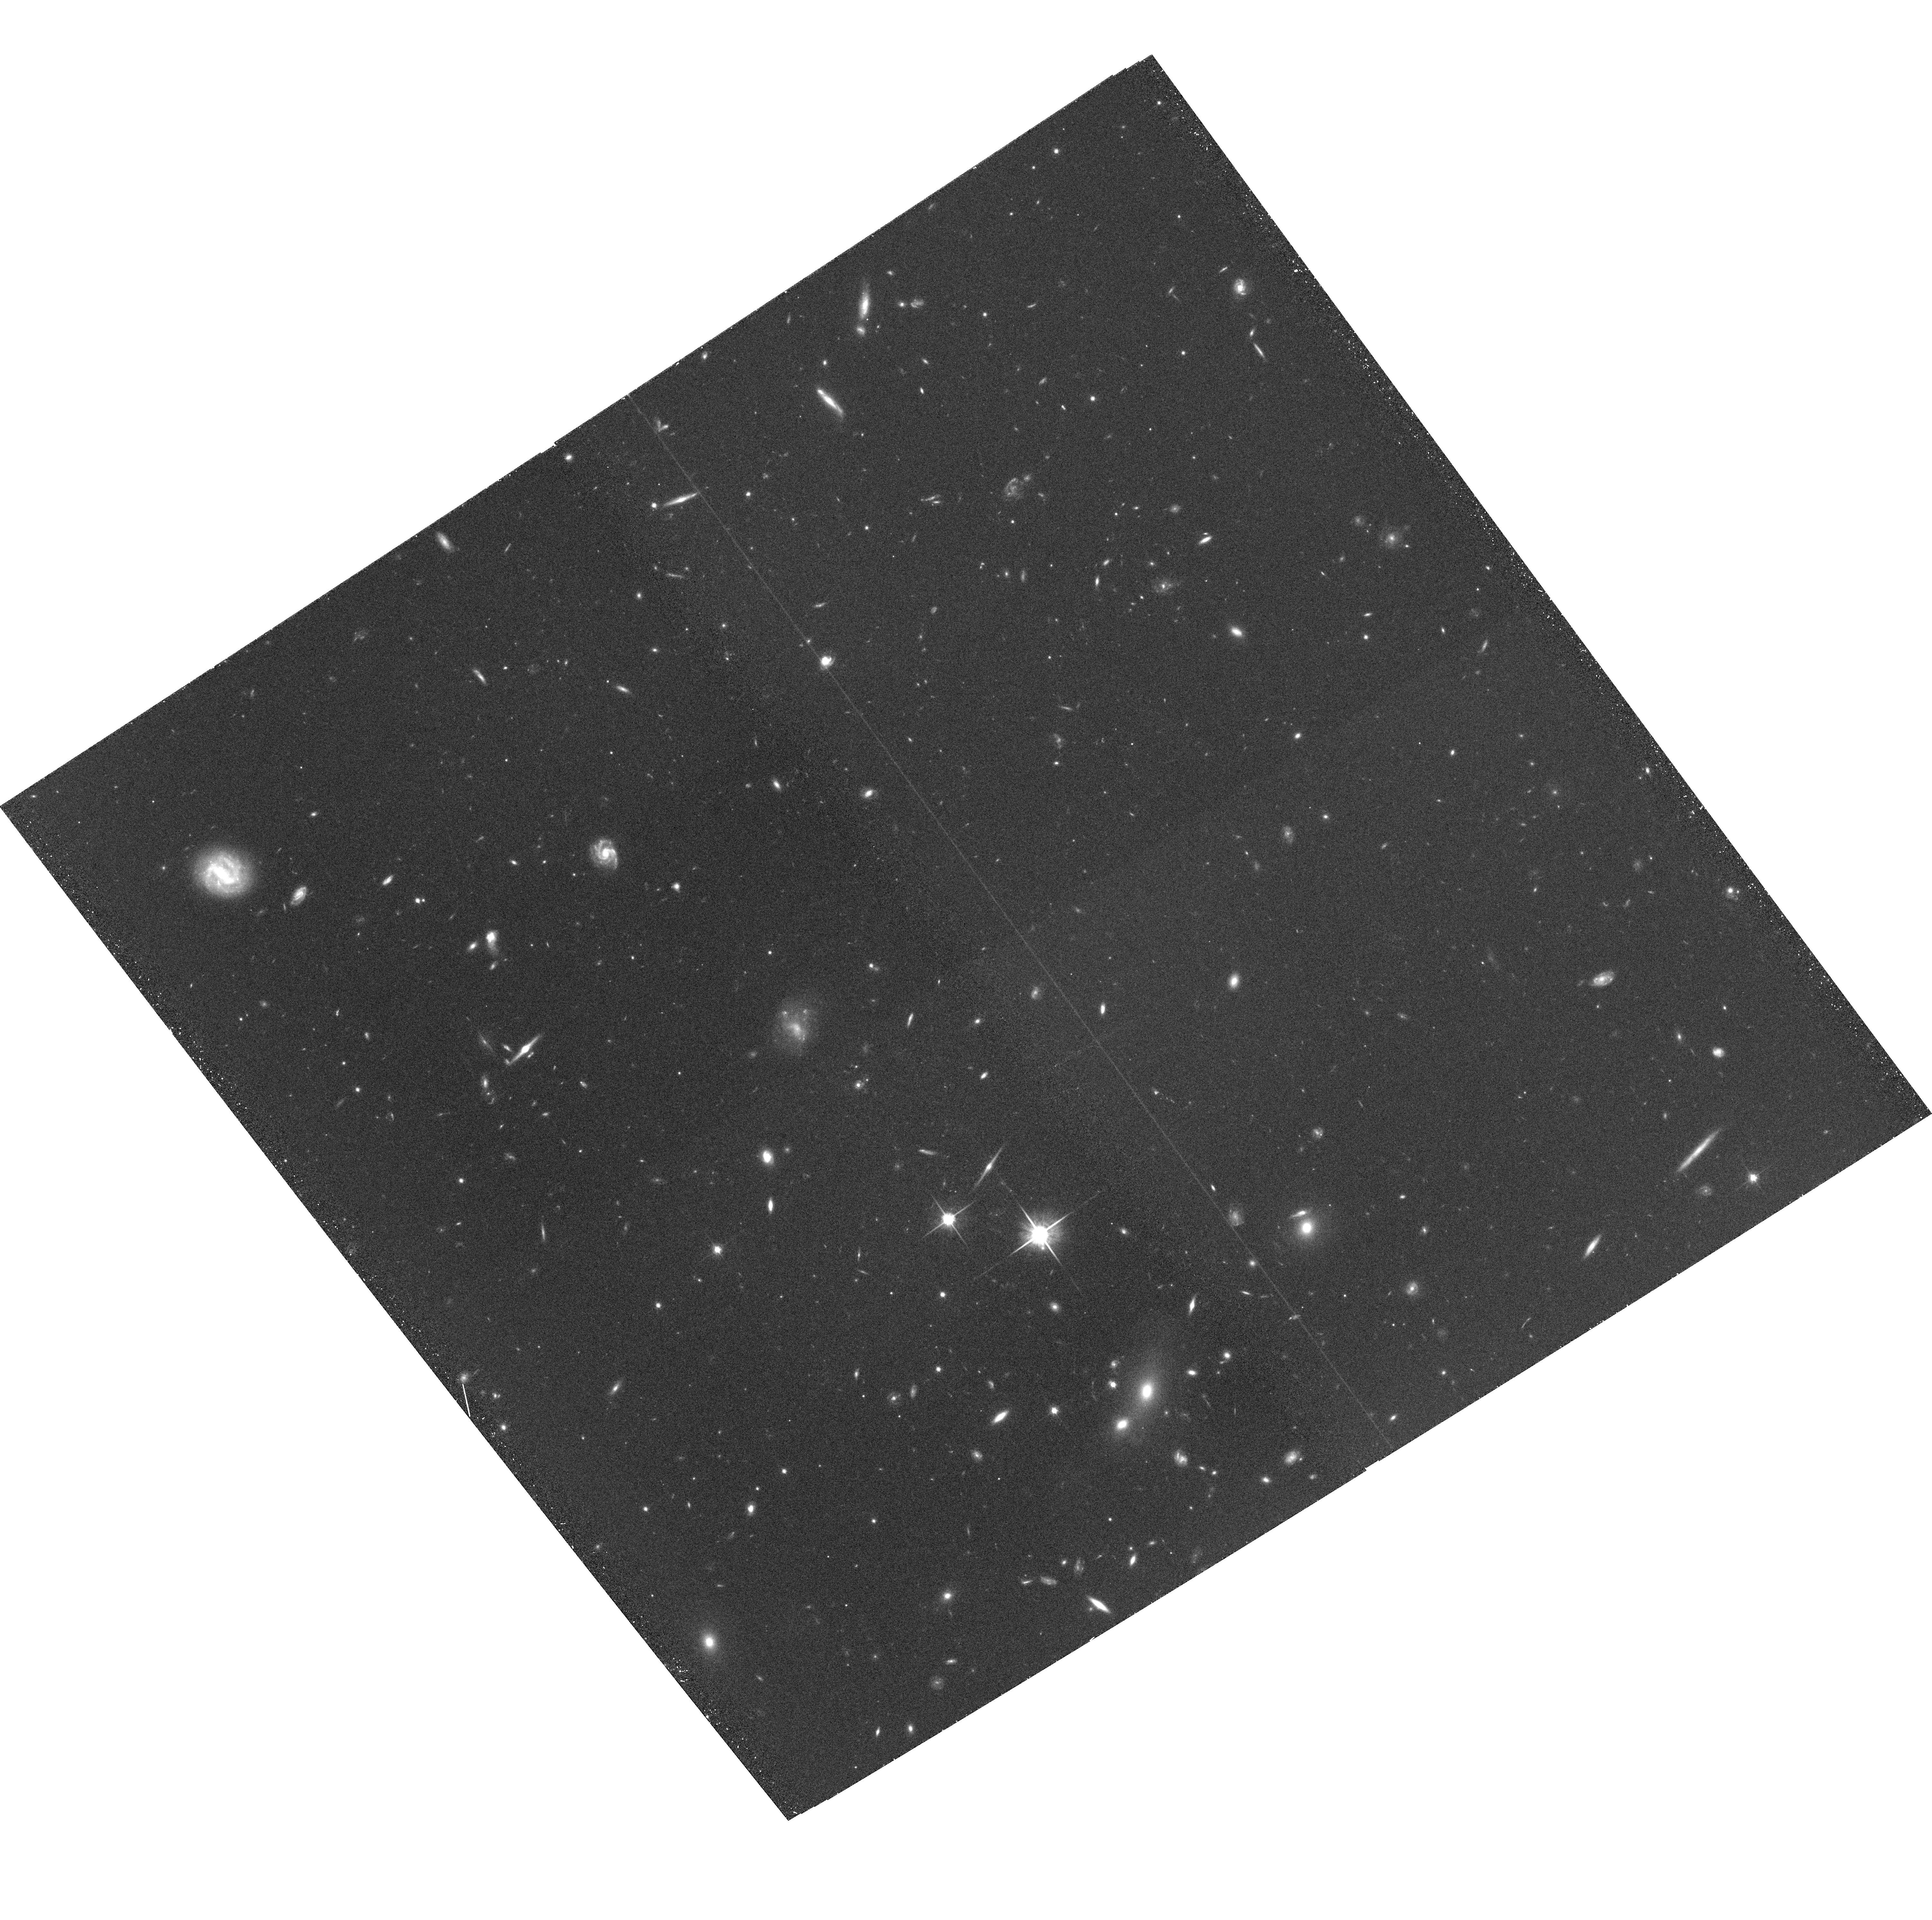
Target: SUPER-GROUP-1120-1202-POS4. Instrument: ACS/WFC. Filter: F814W. Exposure: 33 min. Observation ID: hst_10499_04_acs_wfc_f814w_j9bn04

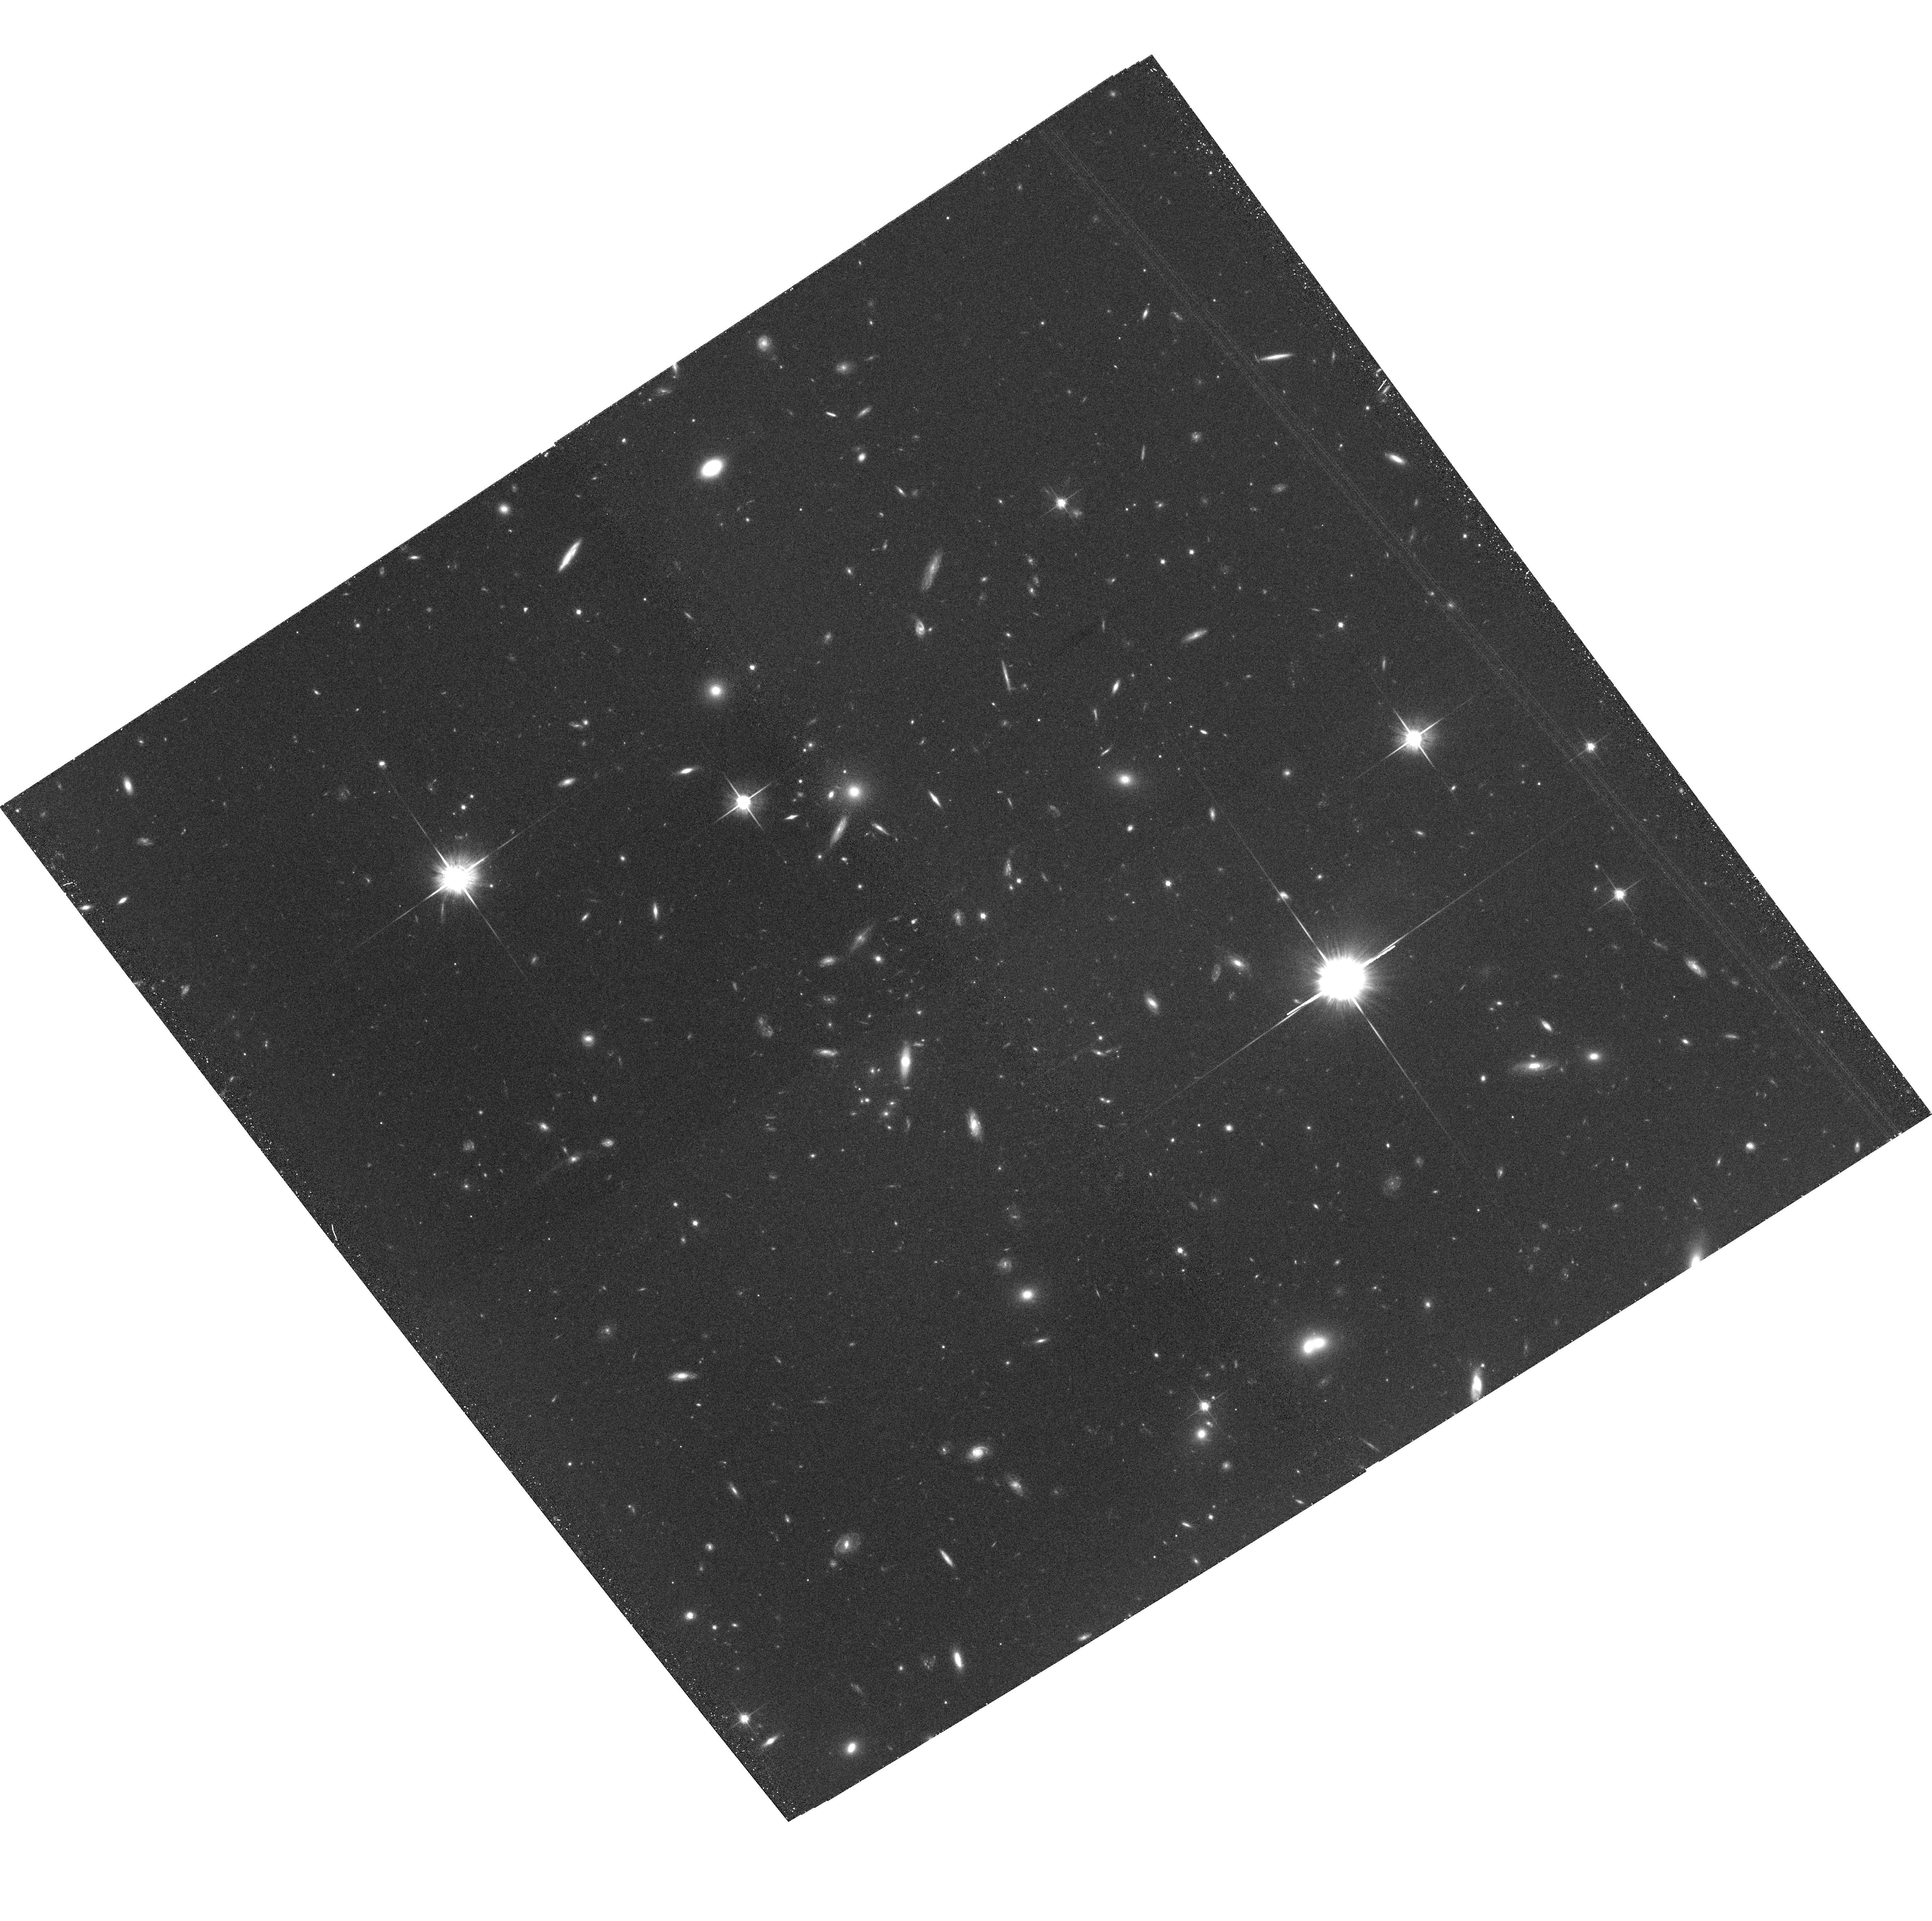
Target: SUPER-GROUP-1120-1202-POS10. Instrument: ACS/WFC. Filter: F814W. Exposure: 33 min. Observation ID: hst_10499_10_acs_wfc_f814w_j9bn10

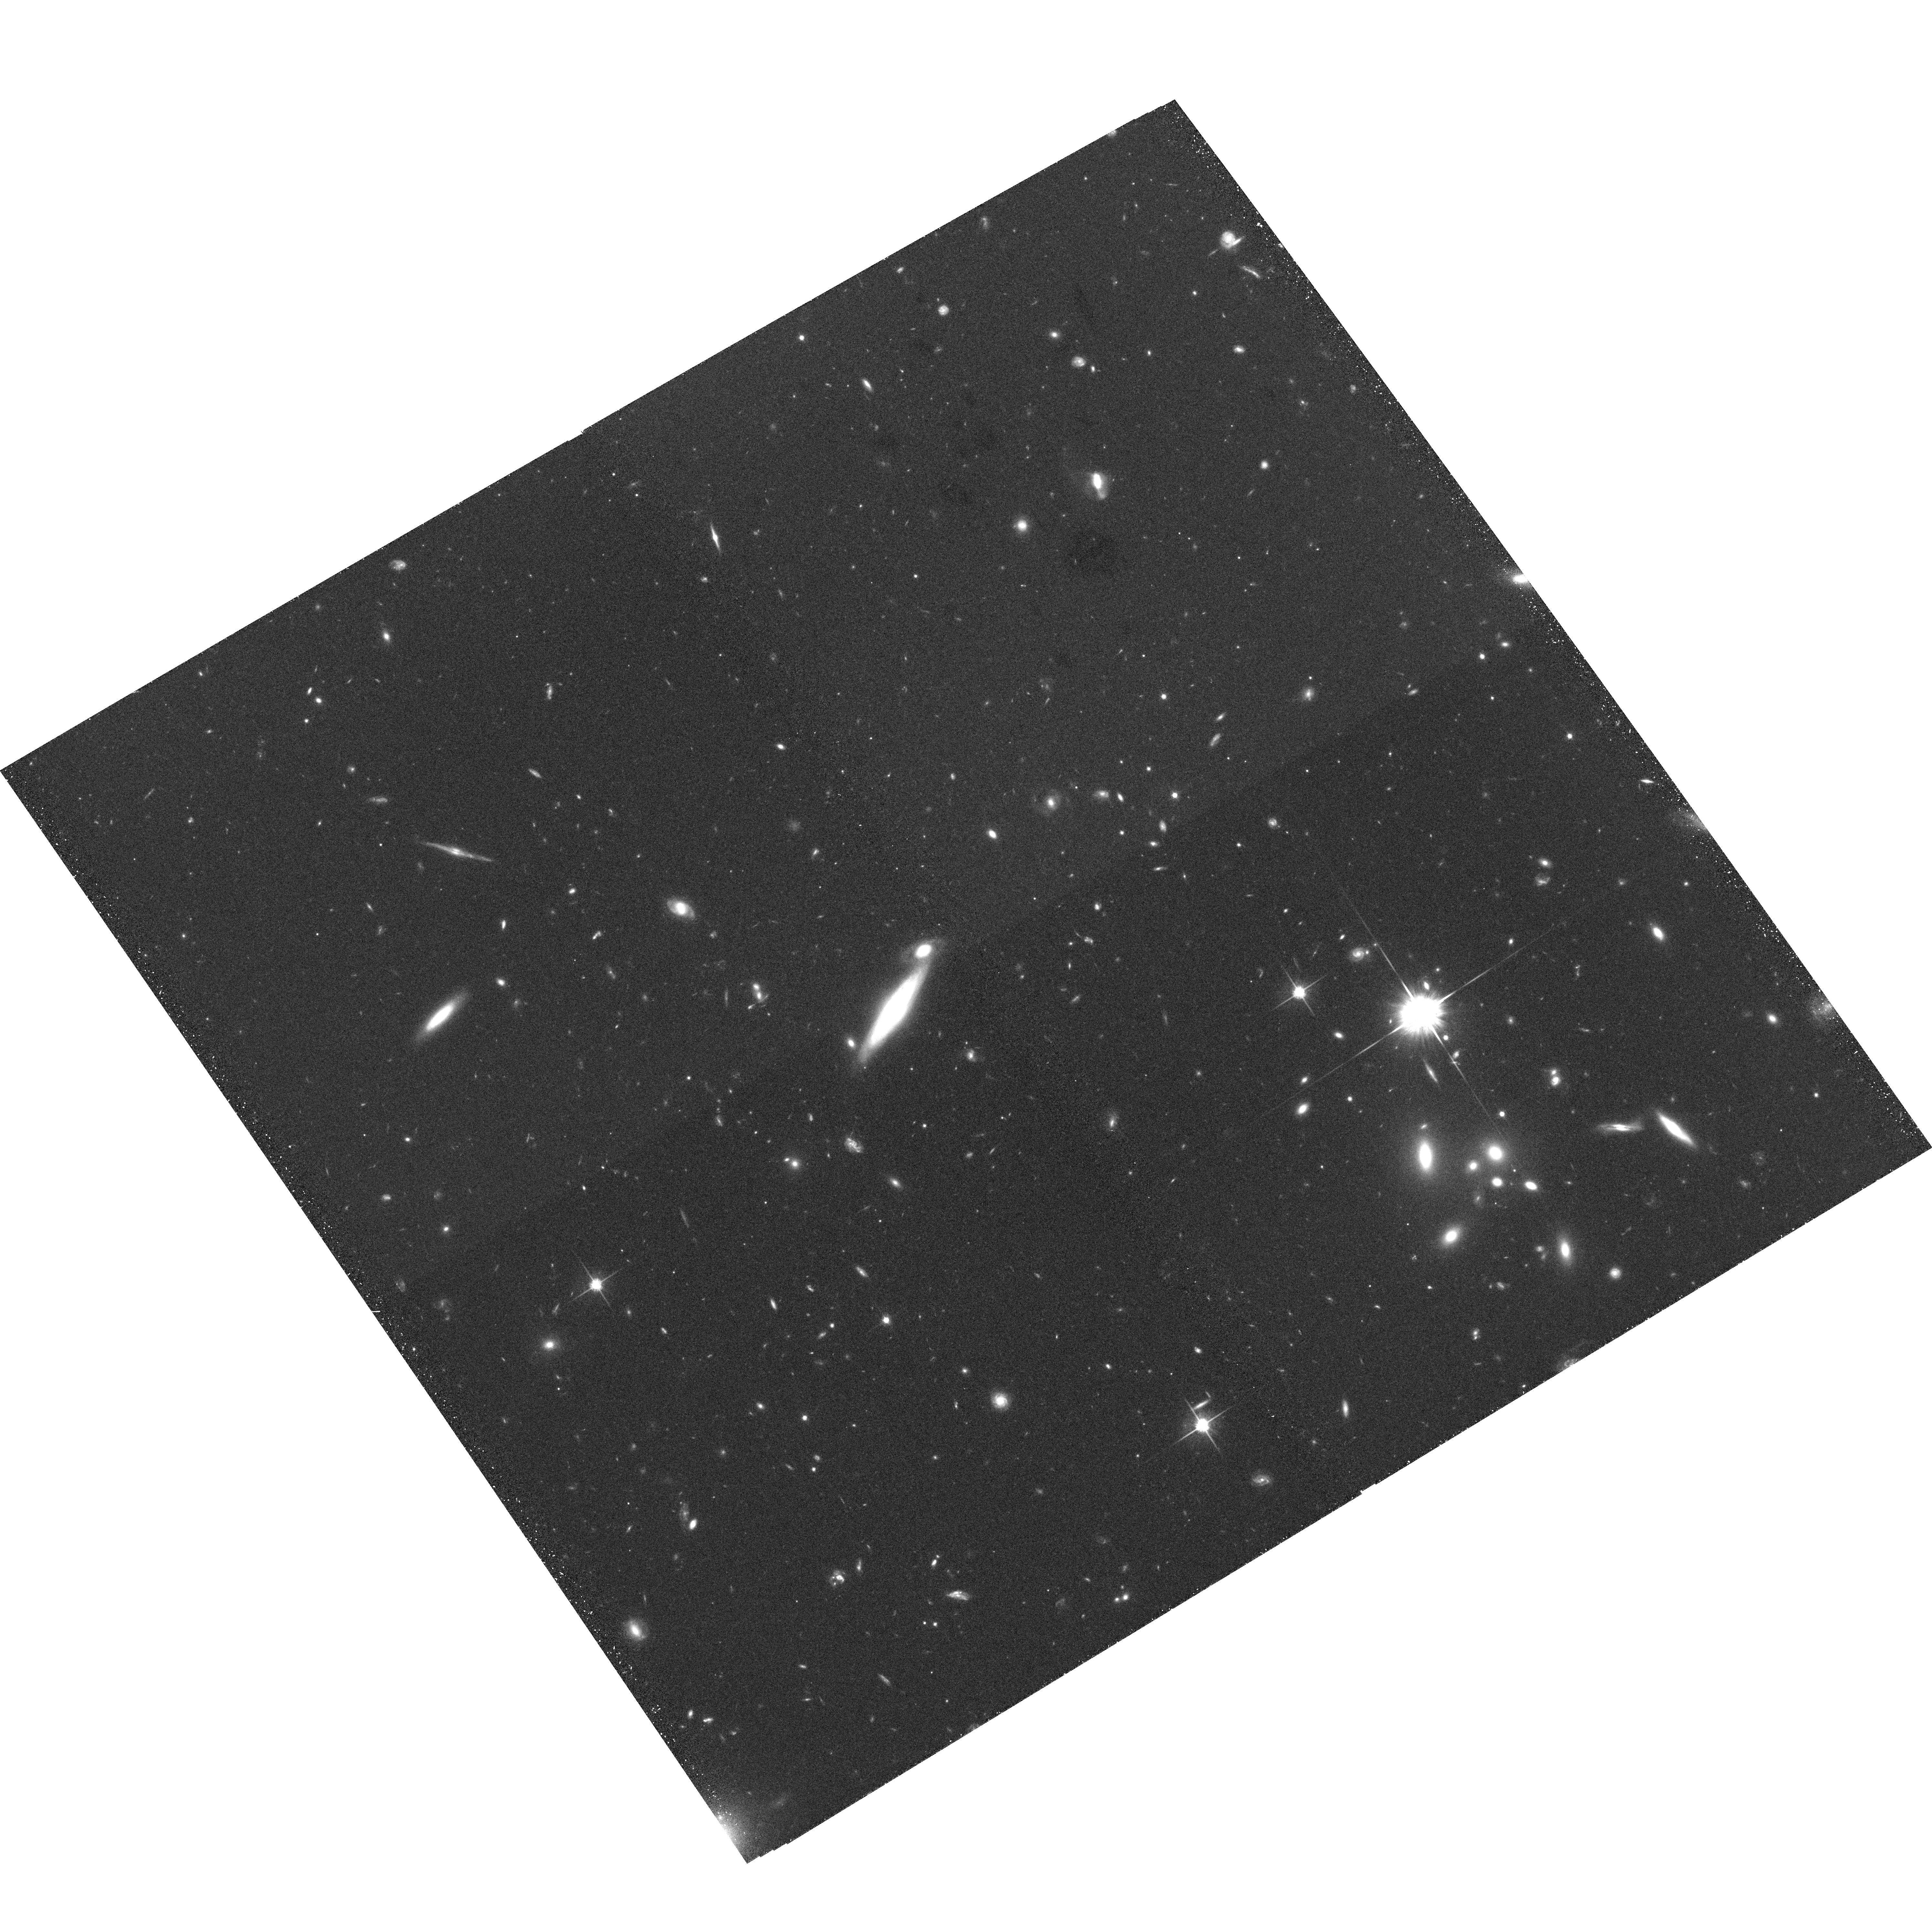
Target: SUPER-GROUP-1120-1202-POS6. Instrument: ACS/WFC. Filter: F814W. Exposure: 33 min. Observation ID: hst_10499_06_acs_wfc_f814w_j9bn06

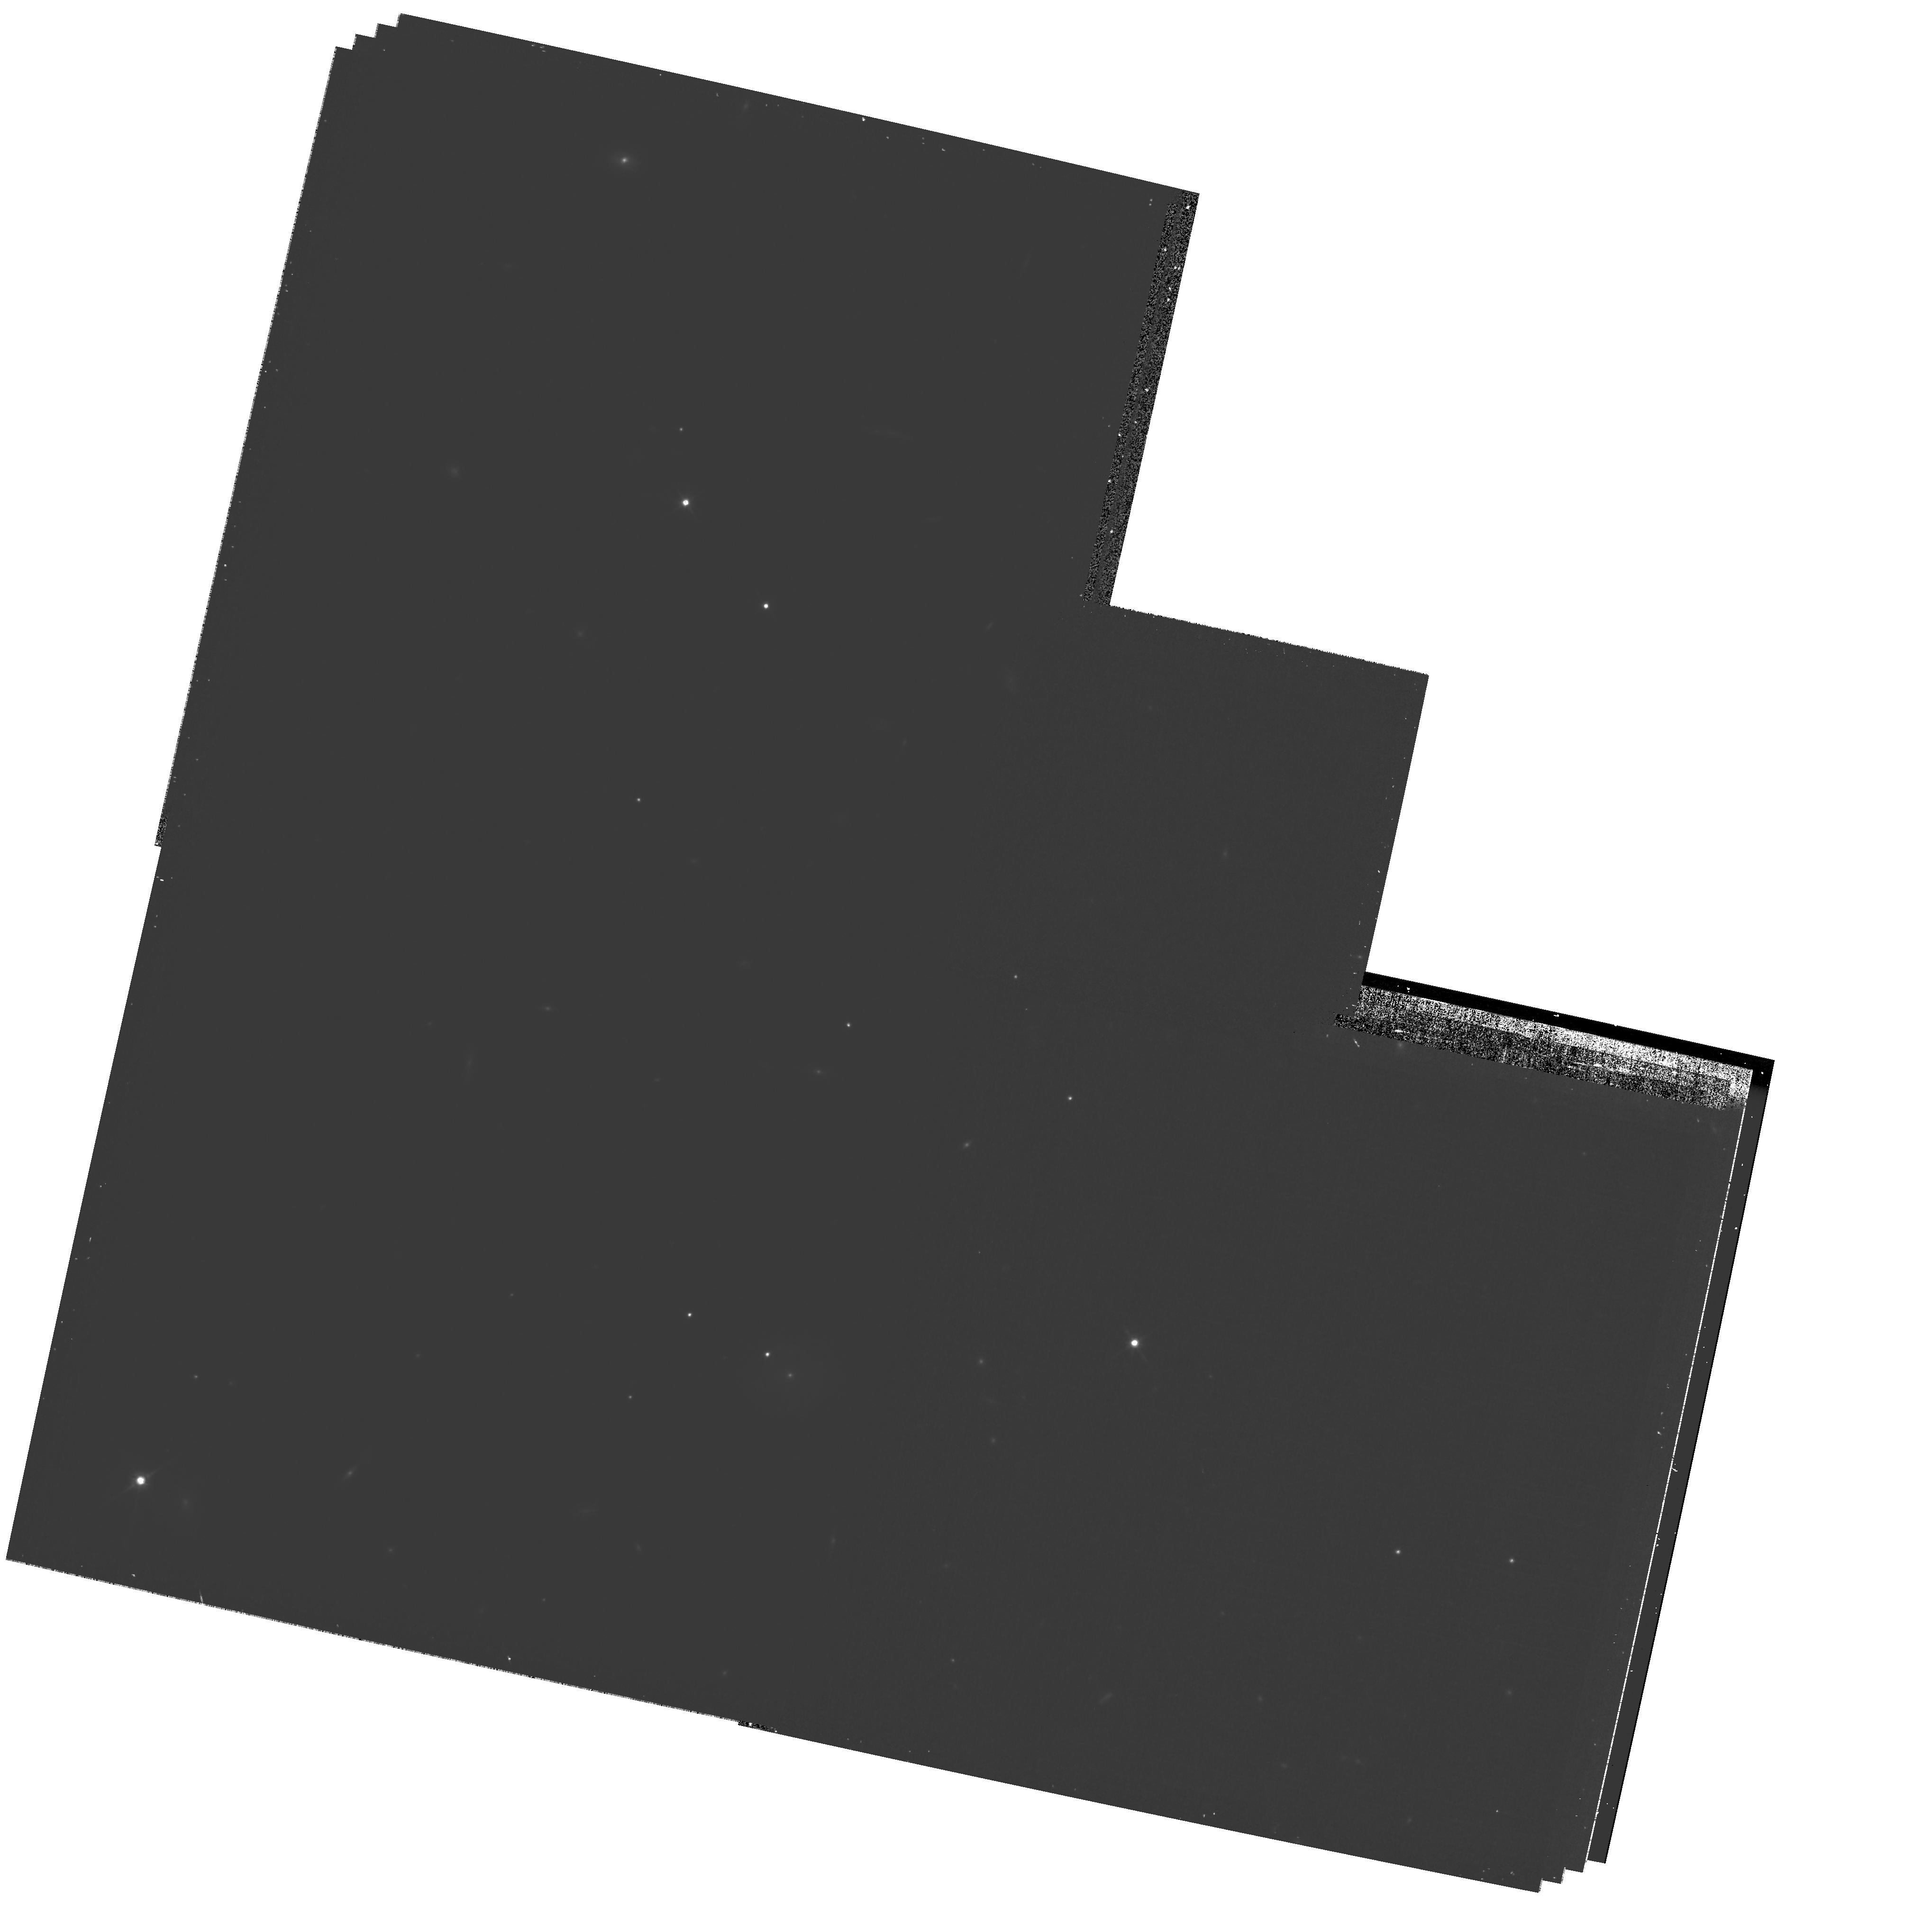
Target: SUPER-GROUP-1120-1202-POS2. Instrument: WFPC2/PC. Filter: F814W. Exposure: 27 min. Observation ID: hst_10499_02_wfpc2_pc_f814w_u9bn02

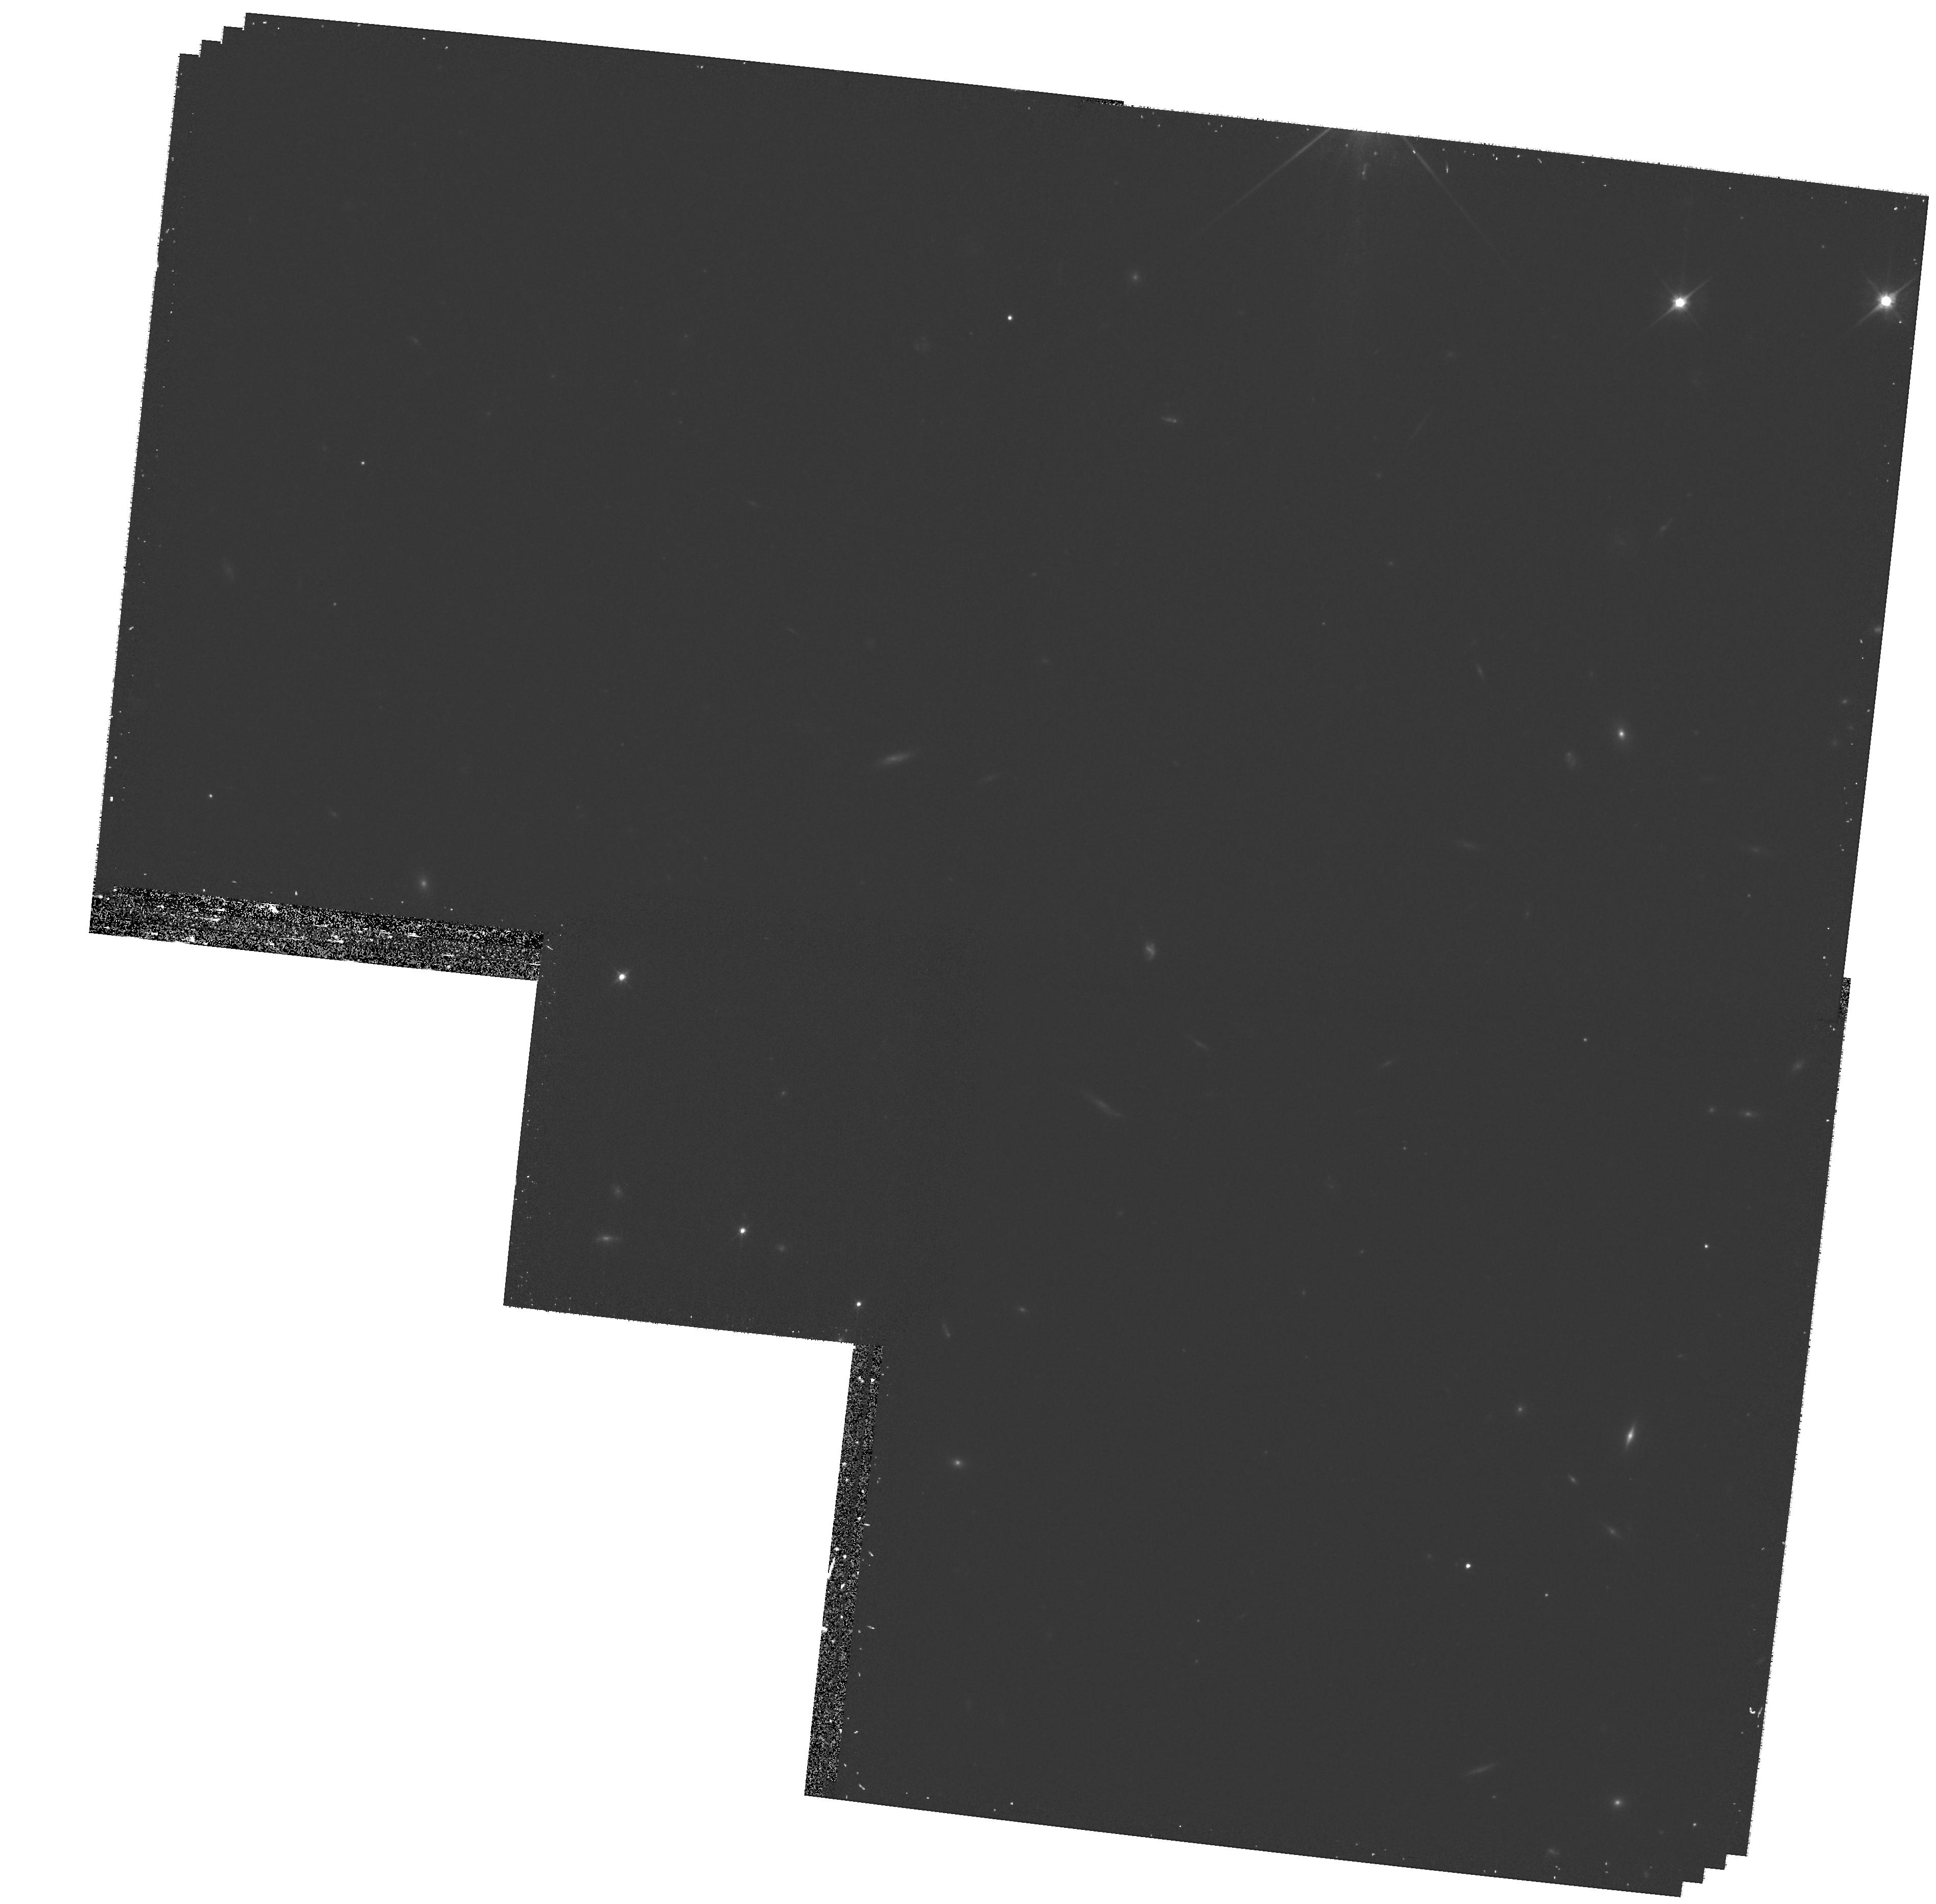
Target: SUPER-GROUP-1120-1202-POS7. Instrument: WFPC2/PC. Filter: F606W. Exposure: 27 min. Observation ID: hst_10499_07_wfpc2_pc_f606w_u9bn07

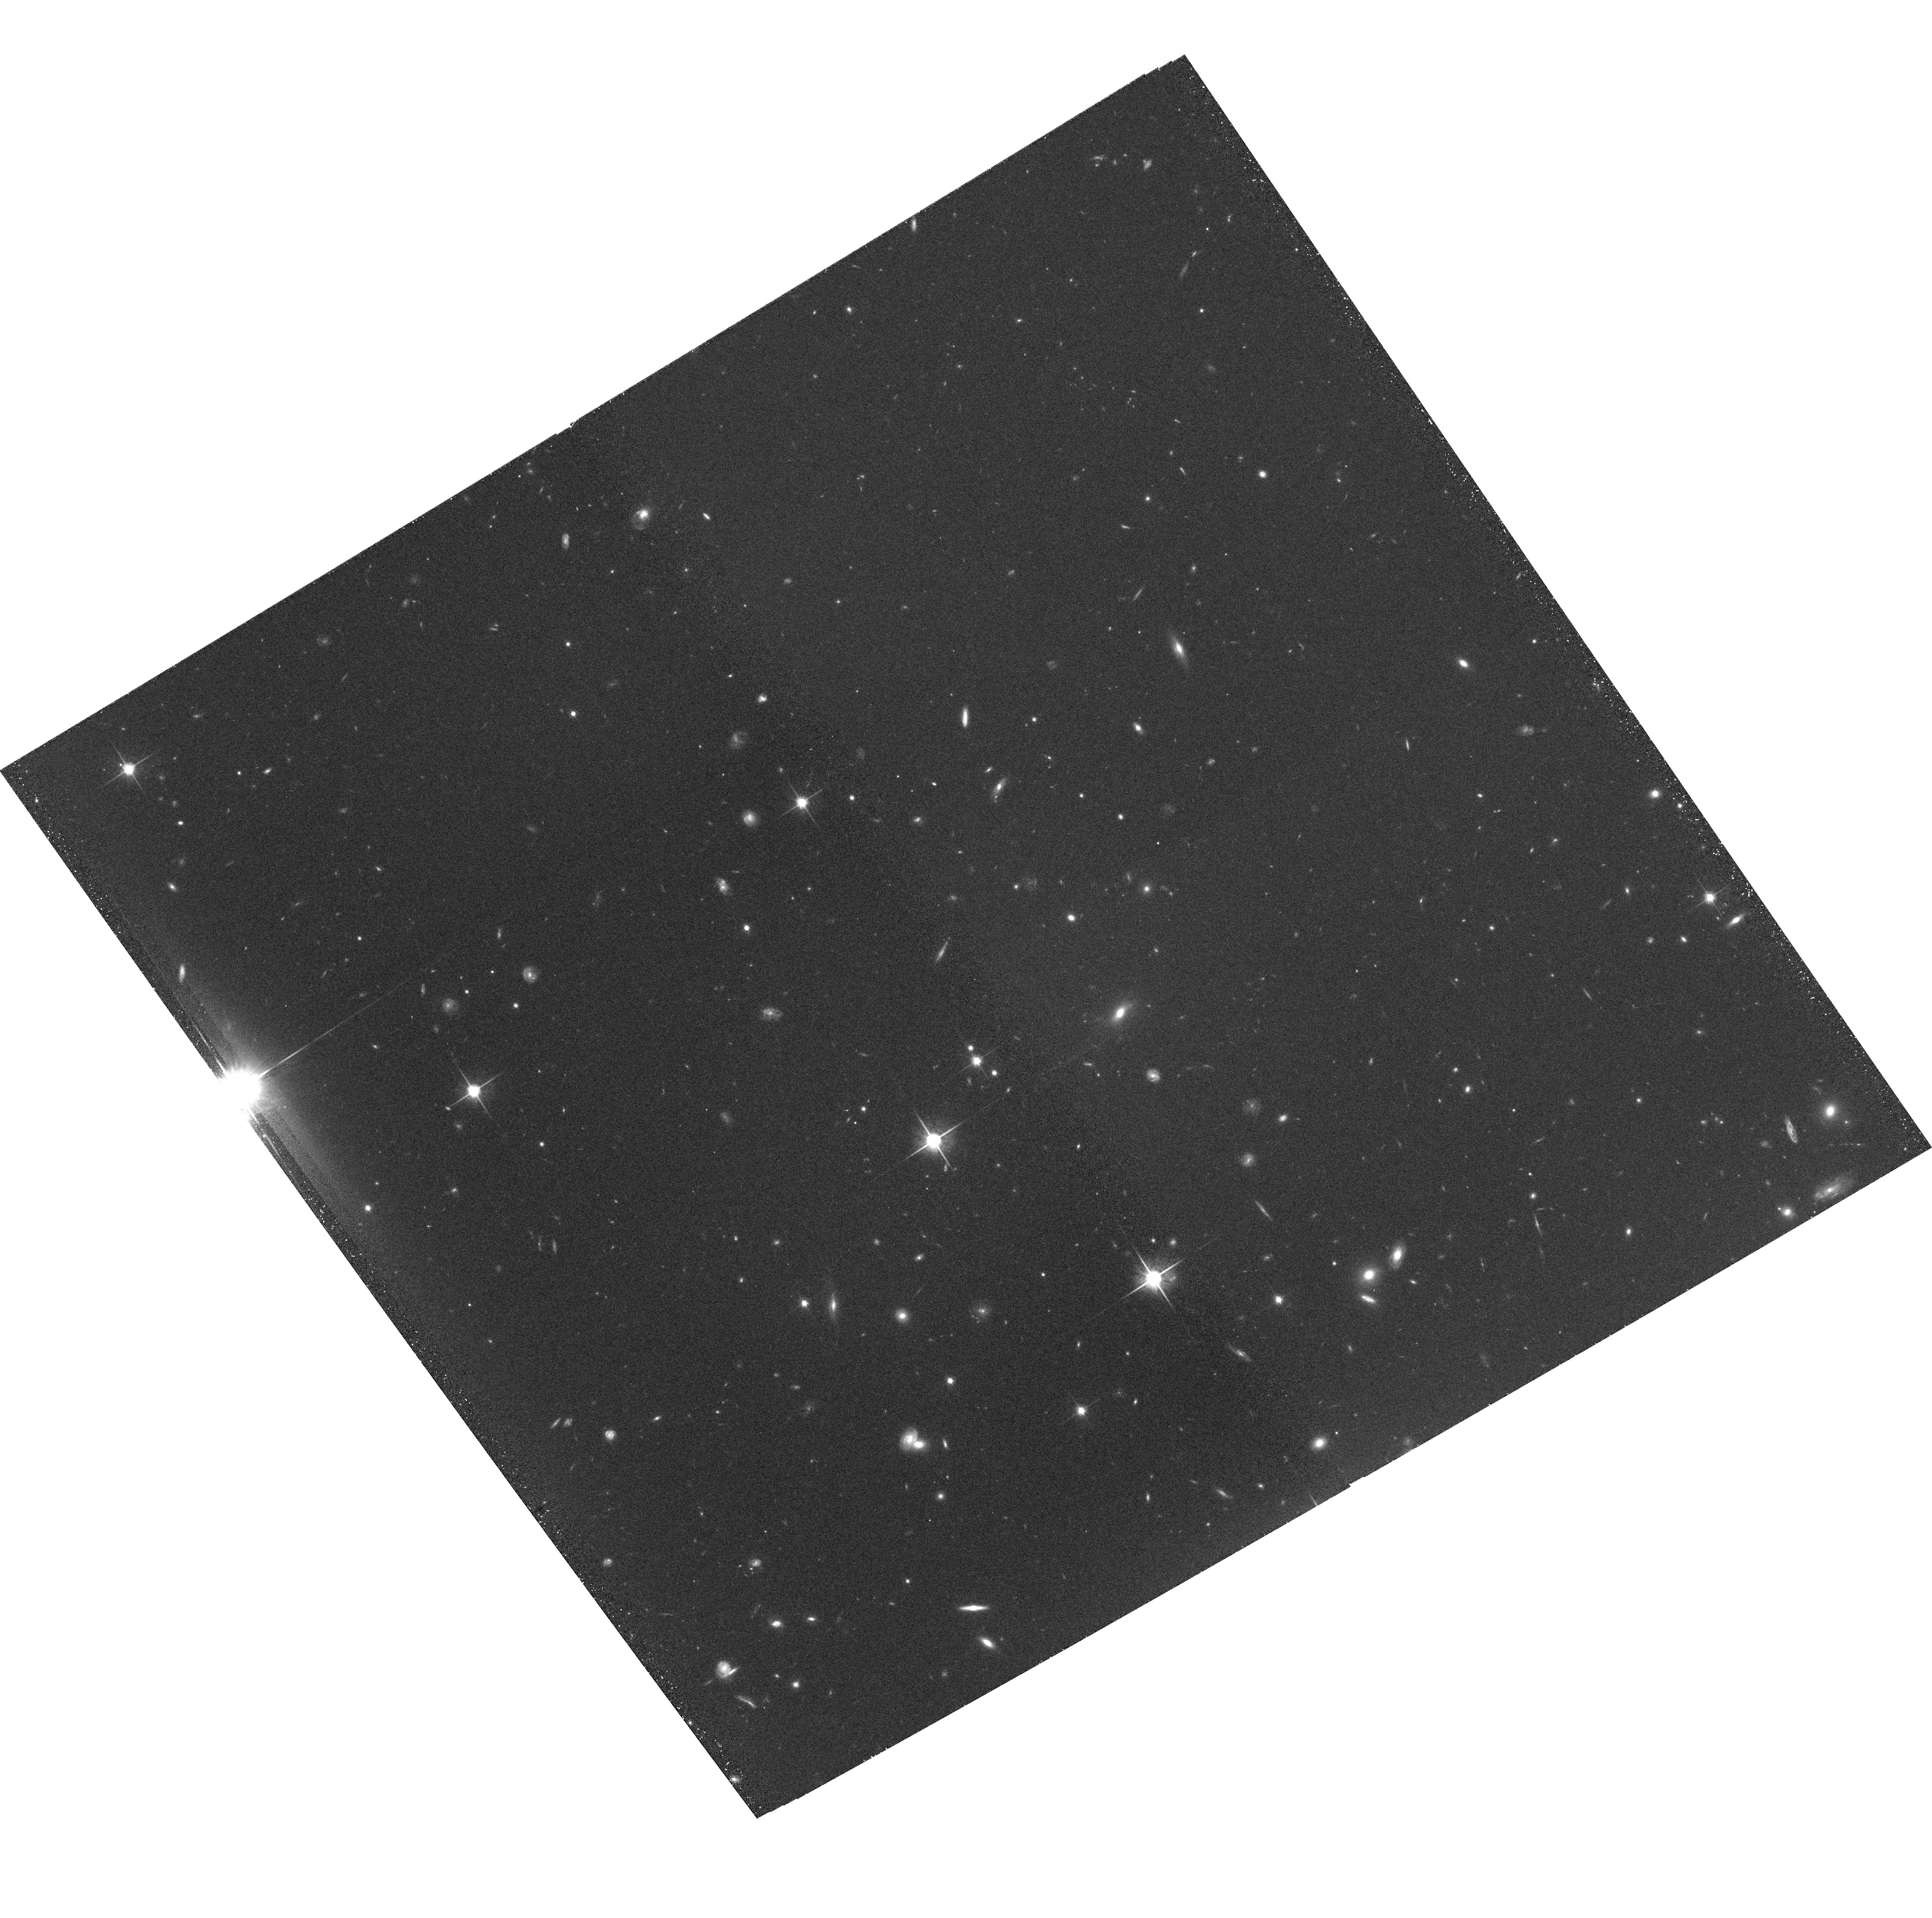
Target: SUPER-GROUP-1120-1202-POS9. Instrument: ACS/WFC. Filter: F814W. Exposure: 33 min. Observation ID: hst_10499_09_acs_wfc_f814w_j9bn09

Life Before the Fall:  Morphological Evolution of Galaxies in Groups Prior to Cluster Assembly at z=0.37 (PI: Tran, Kim-Vy)

We propose to obtain a deep ACS/WFC mosaic of a protocluster comprised of 4 distinct galaxy groups that are gravitationally bound to each other at z=0.37. The galaxy groups have a total combined mass comparable to the Coma cluster and already have twice as many absorption line galaxies as the field. The SG1120 complex thus provides an unprecedented opportunity for determining whether "pre-processing" in the group environment is responsible for the bulk of observed diffences between galaxies in nearby clusters and those in the field. High resolution imaging with HST is needed to morphologically classify the group members and measure their structural parameters. By combining the early-type fraction and morphology-density relation in SG1120 with results from our wide-field spectroscopic survey, we will test whether spectral and morphological transformation timescales are decoupled on group scales and isolate the environmental mechanisms responsible for such evolution. We will also measure the Fundamental Plane and M/L ratios of the early-type members to constrain their formation epoch and how their stellar populations have evolved. Observations of the multiple galaxy groups in SG1120 provide a unique dataset to the community and will aid our understanding of how galaxies evolve in the still poorly studied group regime.